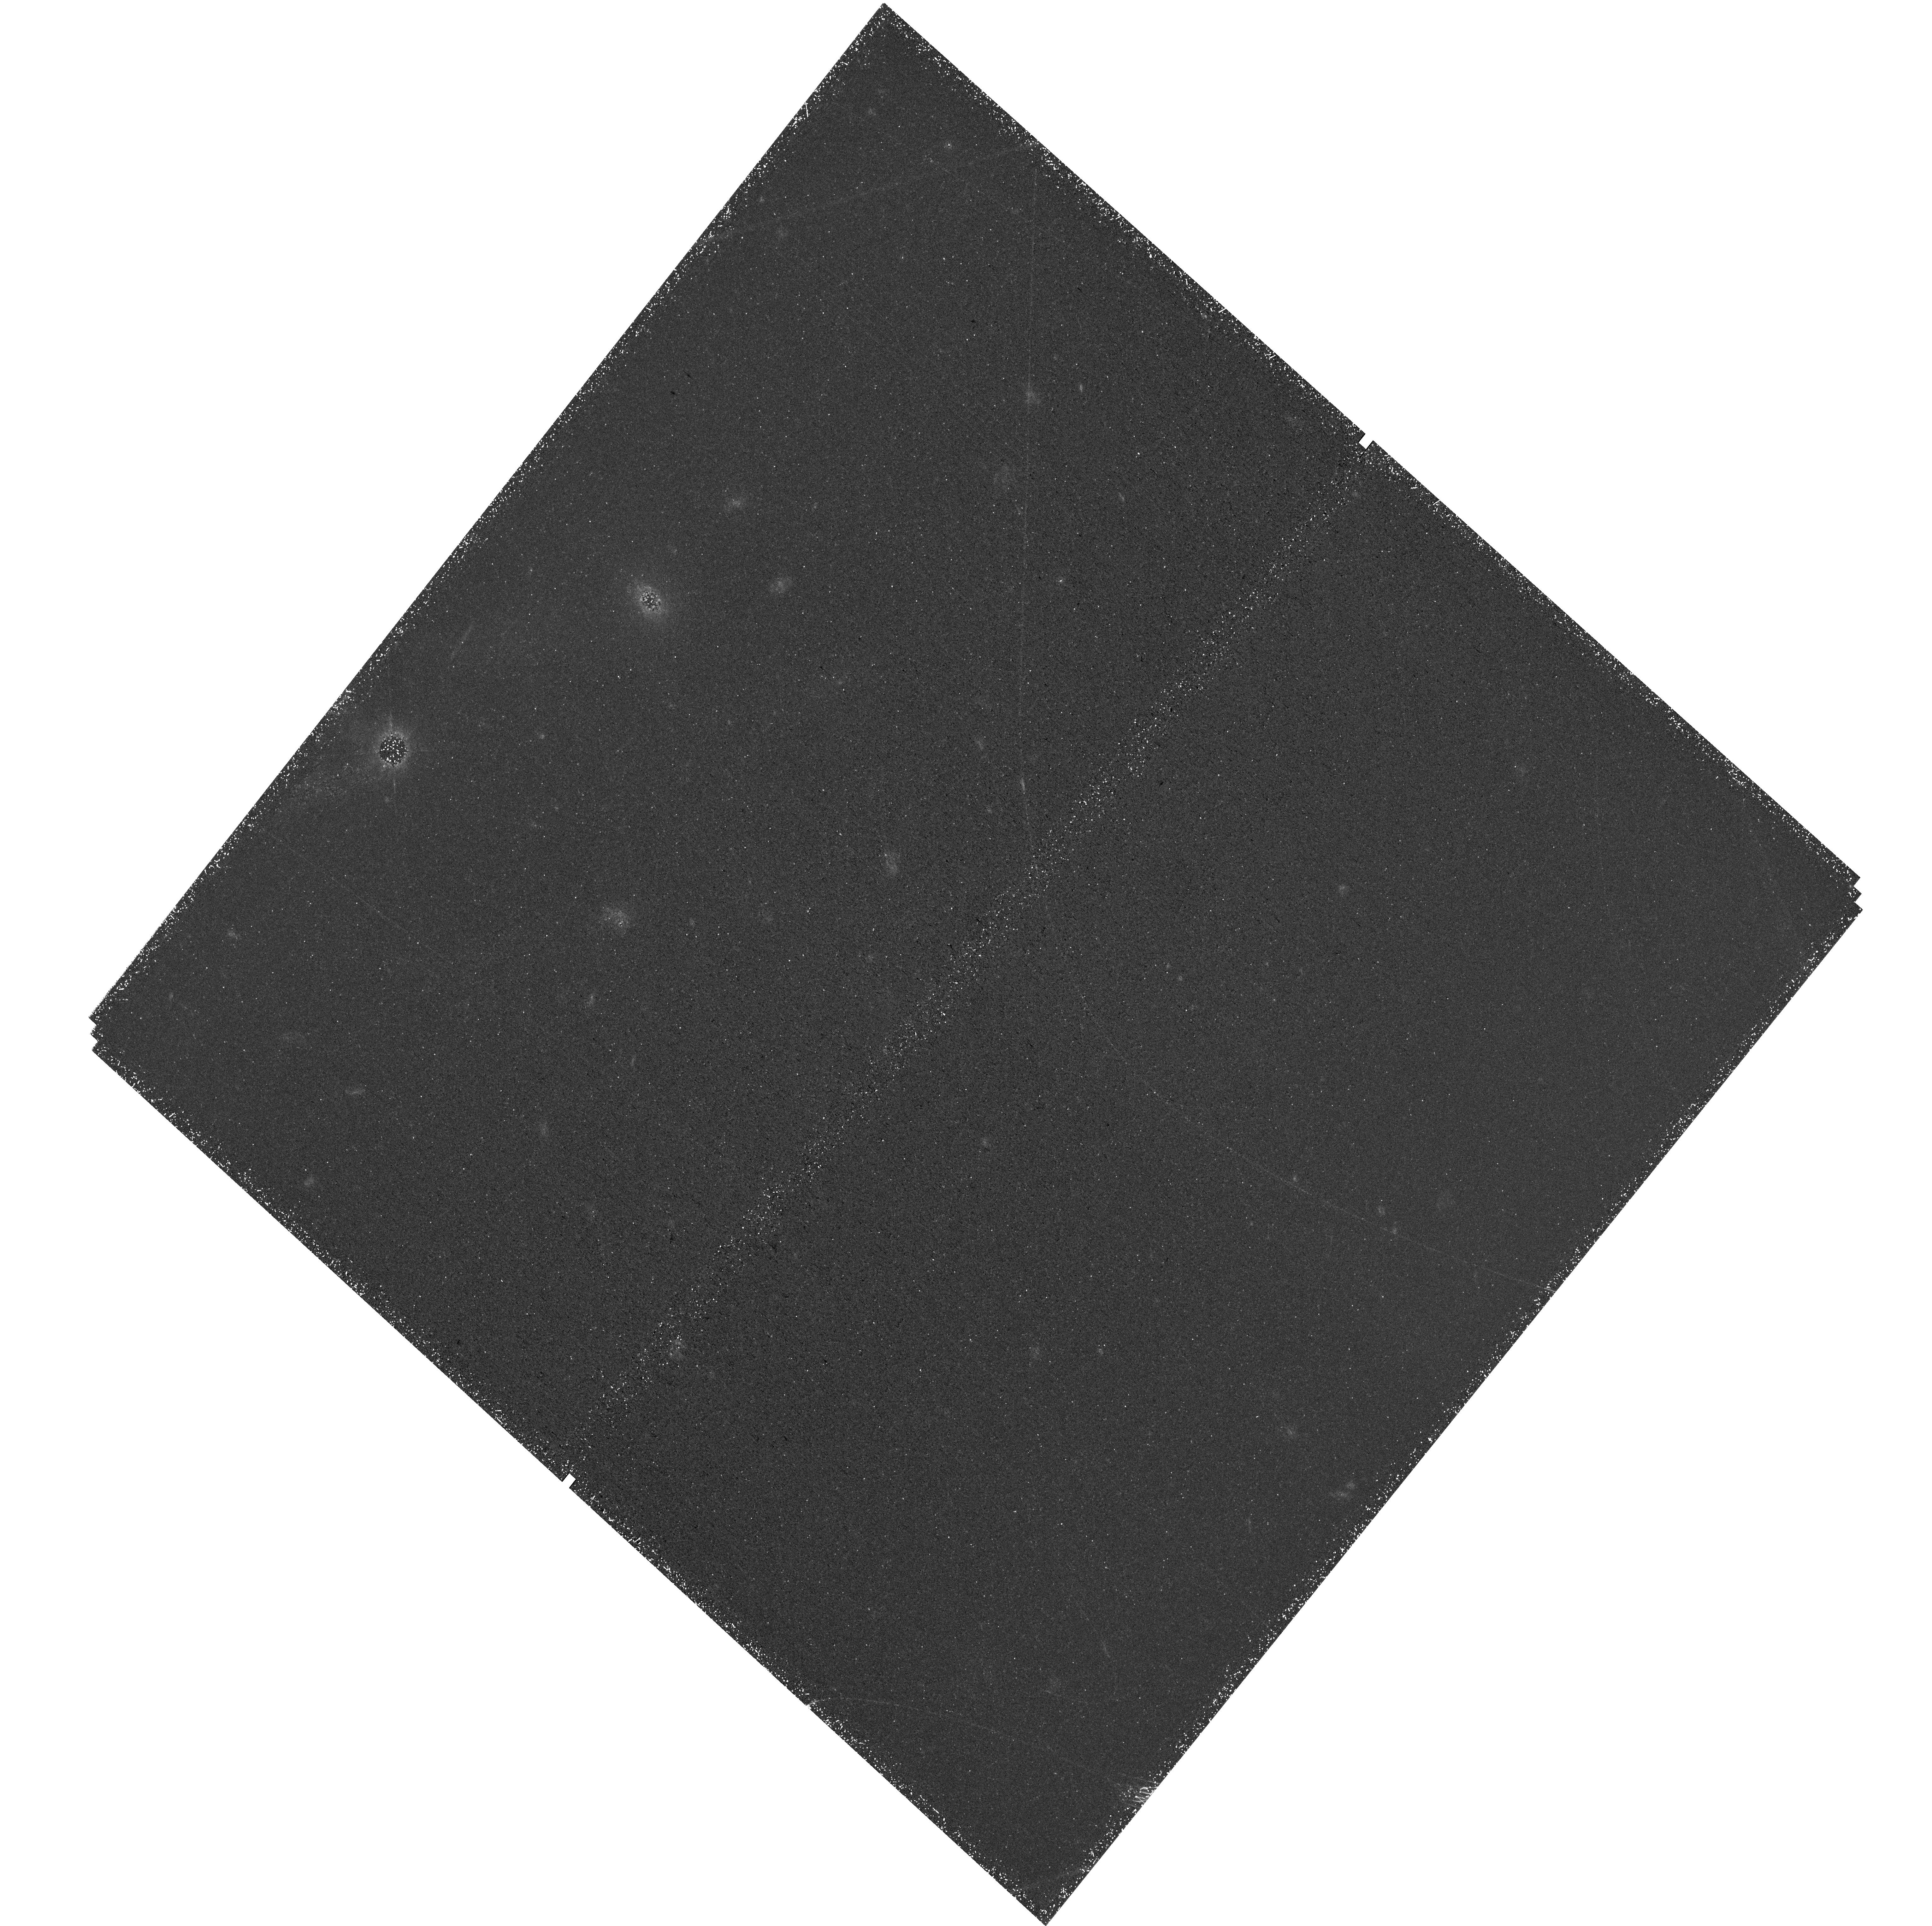
Target: PAR050. Instrument: WFC3/UVIS. Filter: F336W. Exposure: 2.2 h. Observation ID: hst_18080_06_wfc3_uvis_f336w_ifqh06

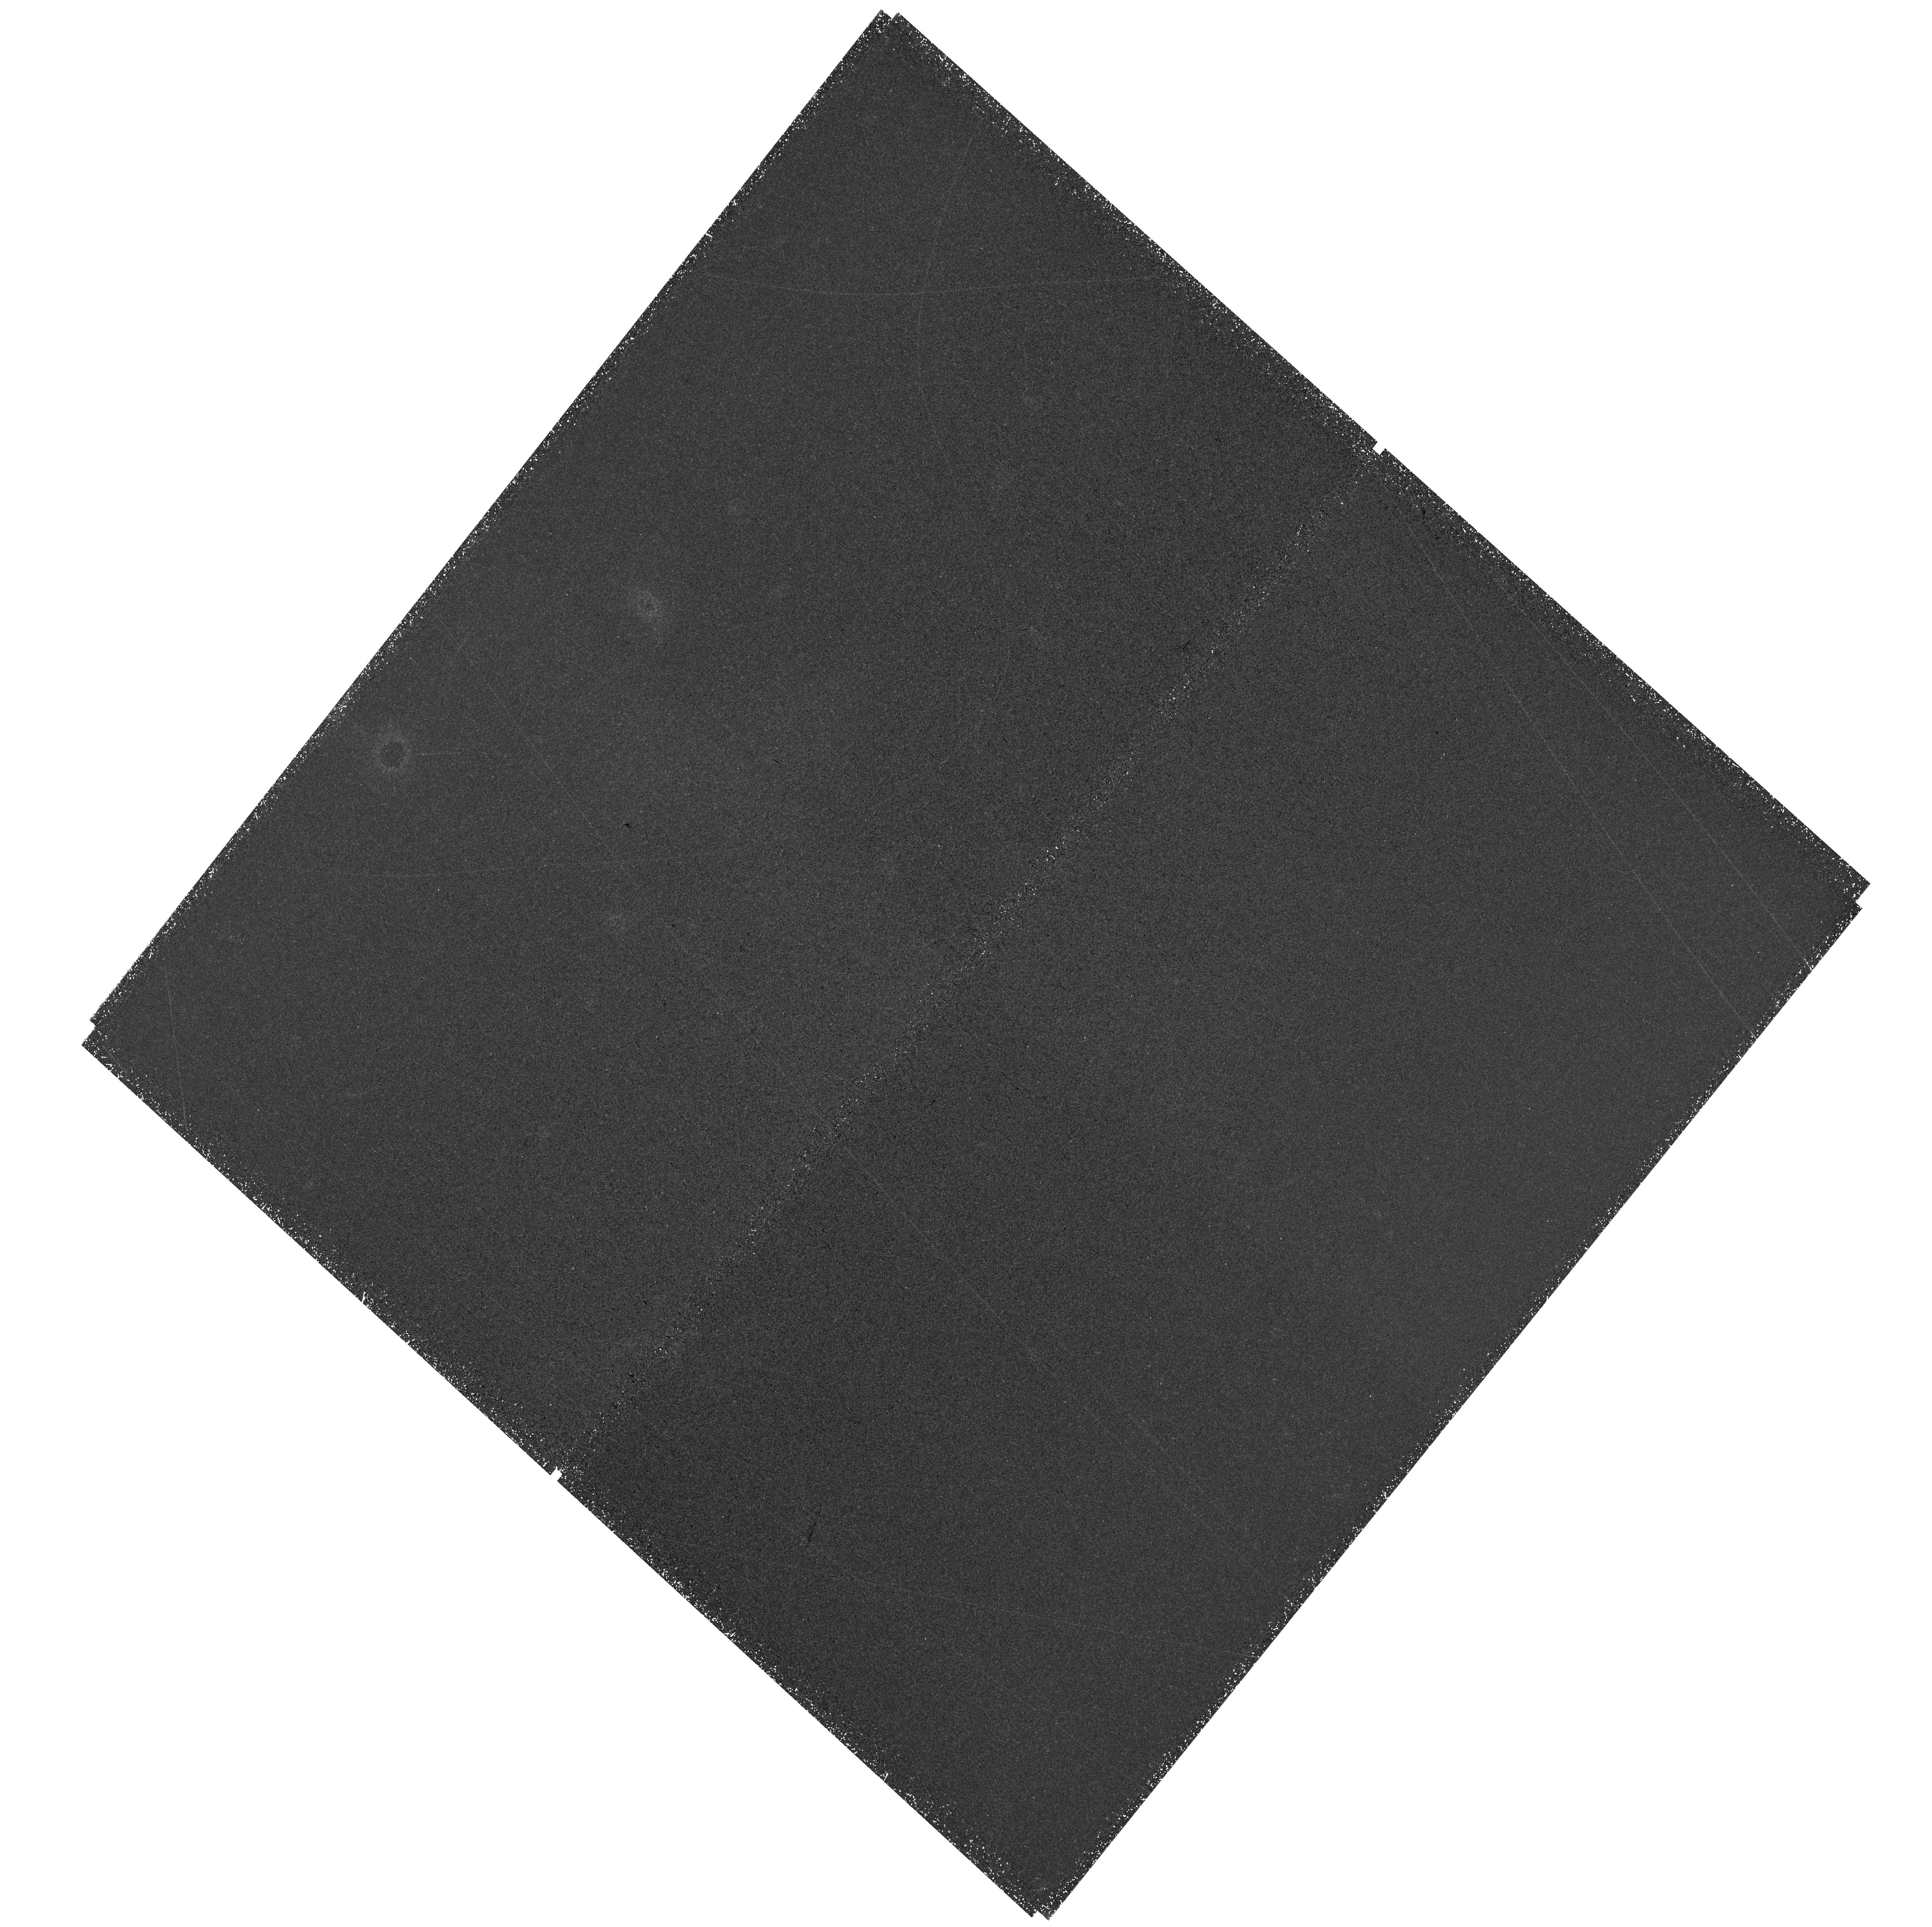
Target: PAR050. Instrument: WFC3/UVIS. Filter: F336W. Exposure: 2.8 h. Observation ID: hst_18080_05_wfc3_uvis_f336w_ifqh05

The High Redshift Lyman Continuum Survey (PI: Scarlata, Claudia)

The epoch of reionization (EoR) is a crucial event in the cosmic history. While the James Webb Space Telescope (JWST) is advancing our knowledge of reionization sources, a key factor in modeling reionization is the escape fraction of hydrogen-ionizing Lyman continuum (LyC) radiation (fesc). f_esc cannot be measured for galaxies at redshifts z>4. HST observations have provided insights into fesc and its calibrators in local galaxies, but the evolution of galaxy properties over time raises uncertainty about the application of these calibrations to EoR systems. We propose the High redshift LyC survey (HzLCS), a program designed to measure fesc and its indirect estimators at z=3.1-3.5. With 53 orbits of HST WFC3/UVIS and 24hours of JWST NIRISS(F200W) Wide Field Slitless Spectroscopy and imaging we will measure fesc for ~140 galaxies at these redshifts. The survey will target 20 well-separated fields, providing HST deep F336W images covering LyC wavelengths, as well as two HST optical bands, and JWST spectroscopy for redshift and galaxies' physical property measurements. By minimizing systematic uncertainties, our strategy cuts the uncertainty in fesc to 15%, matching local-universe precision and unlocking evolutionary studies just 1 Gyr after reionization ended. We make our data public immediately.